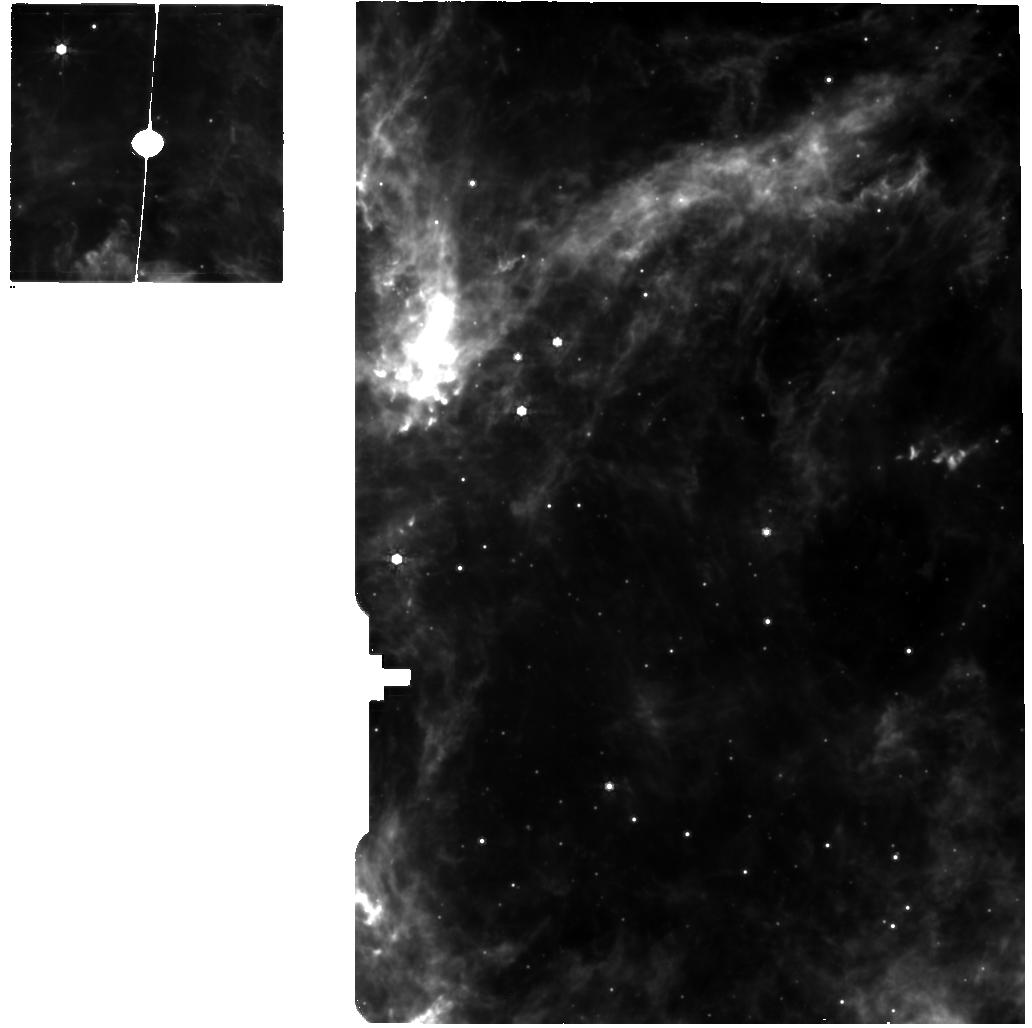
Target: SN-1987A. Instrument: MIRI. Filter: F770W. Exposure: 53 min. Observation ID: jw02763-o002_t001_miri_f770w

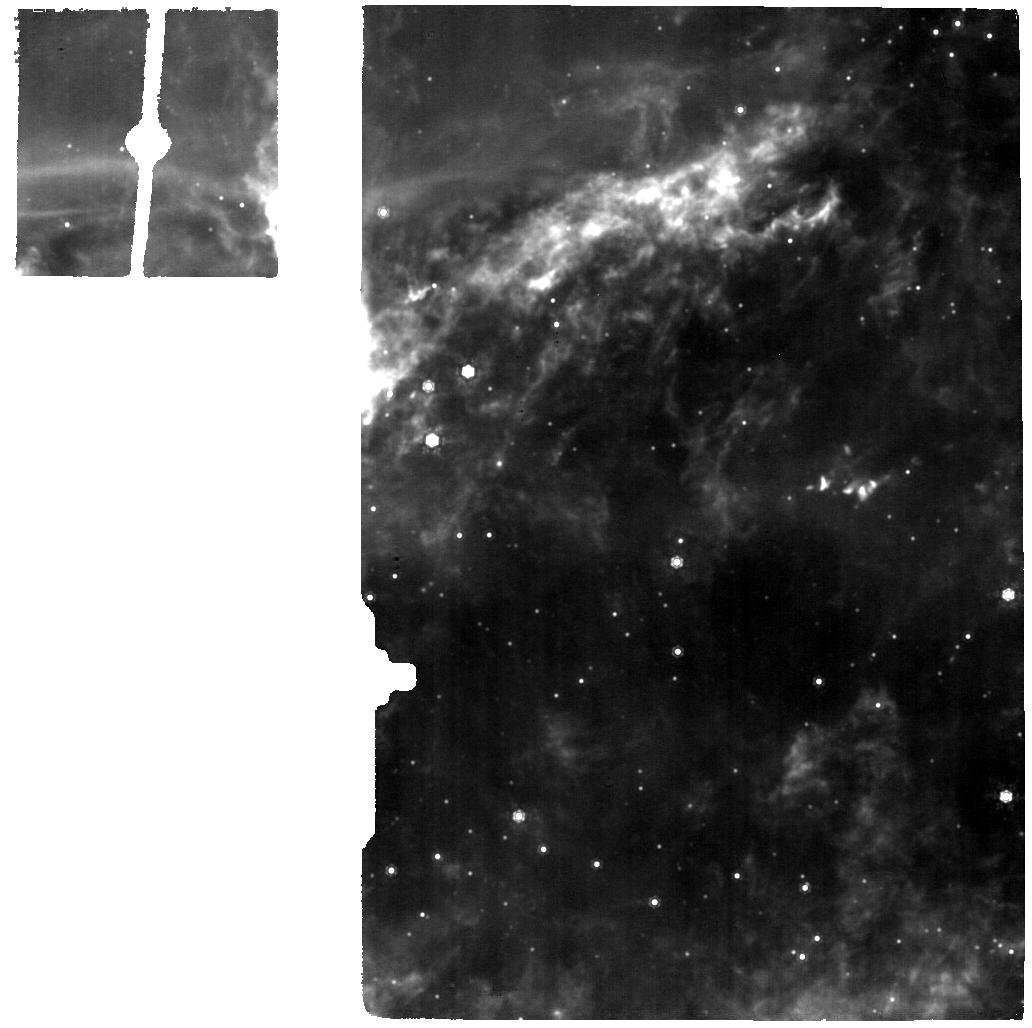
Target: SN1987A-BKG-SE. Instrument: MIRI. Filter: F1000W. Exposure: 17 min. Observation ID: jw02763-o003_t002_miri_f1000w

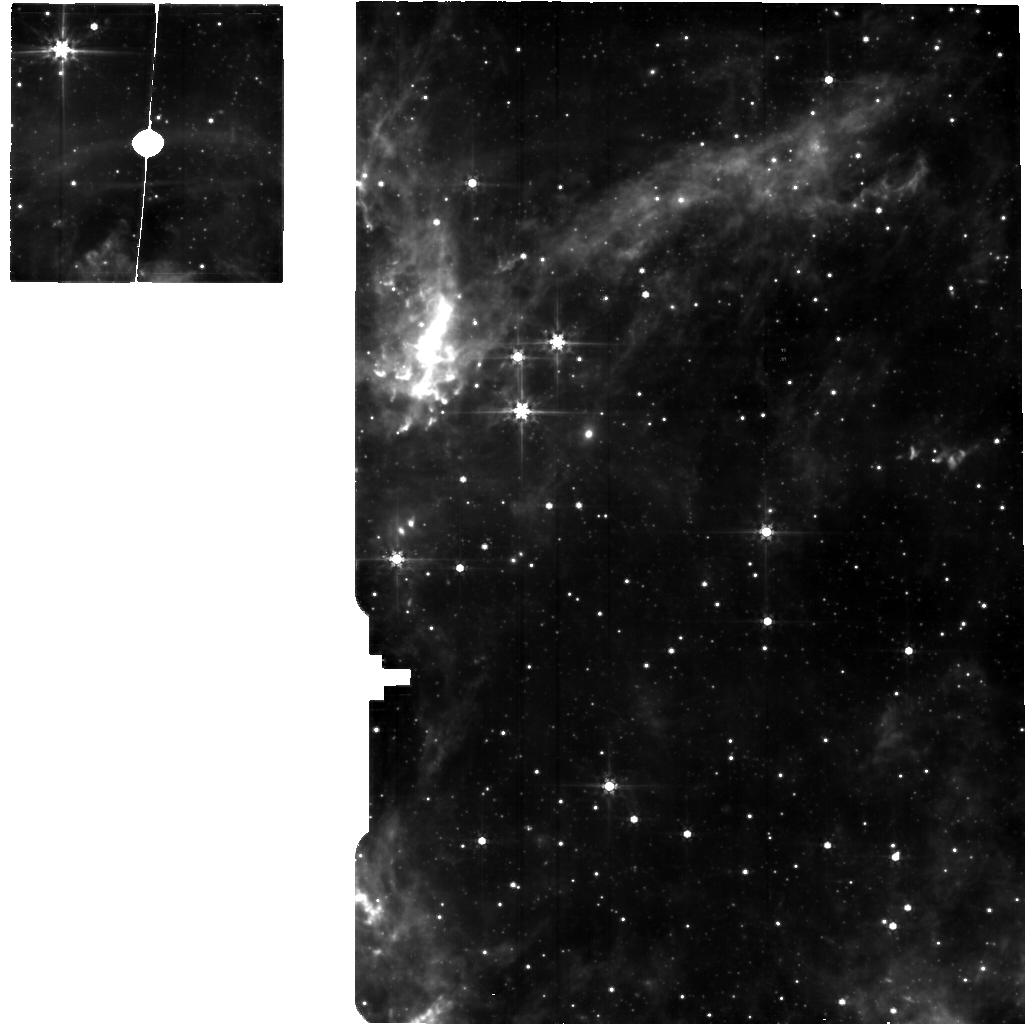
Target: SN-1987A. Instrument: MIRI. Filter: F560W. Exposure: 53 min. Observation ID: jw02763-o002_t001_miri_f560w

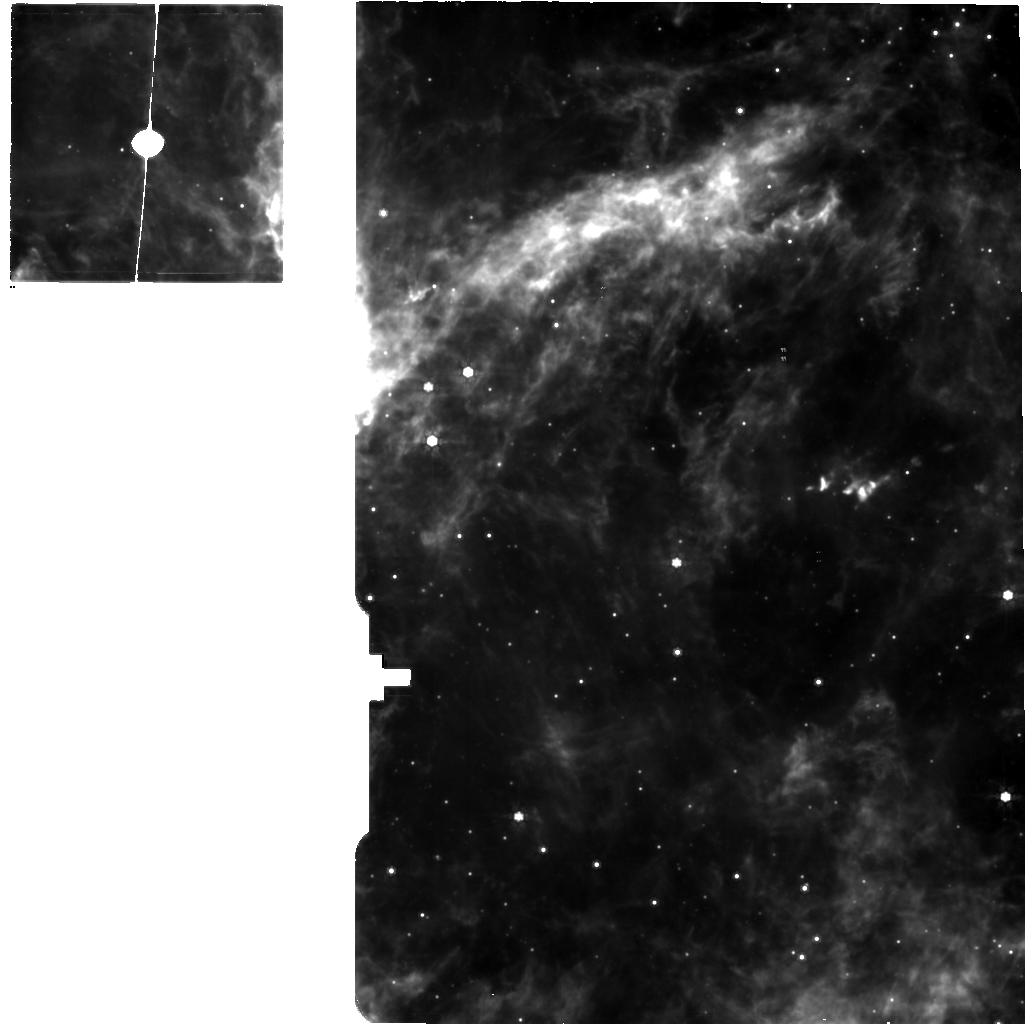
Target: SN1987A-BKG-SE. Instrument: MIRI. Filter: F770W. Exposure: 17 min. Observation ID: jw02763-o003_t002_miri_f770w

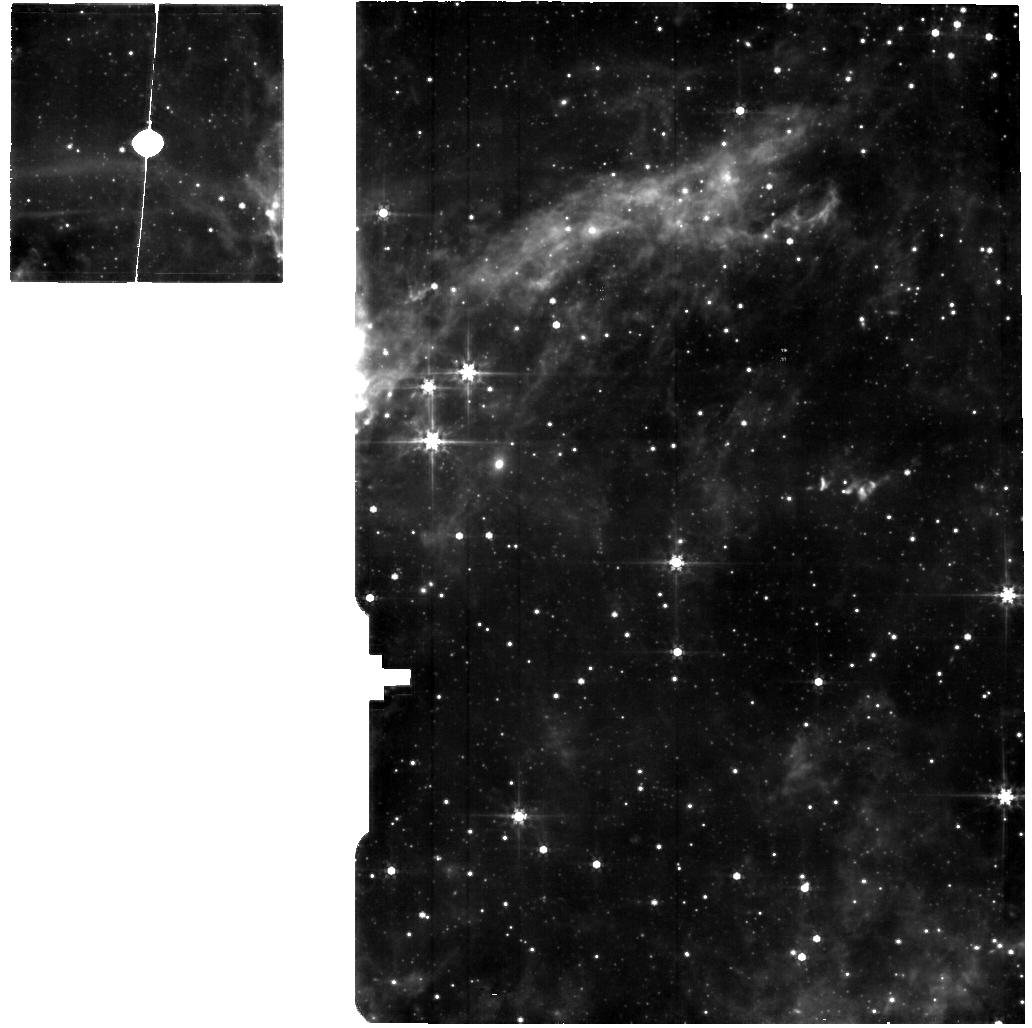
Target: SN1987A-BKG-SE. Instrument: MIRI. Filter: F560W. Exposure: 17 min. Observation ID: jw02763-o003_t002_miri_f560w

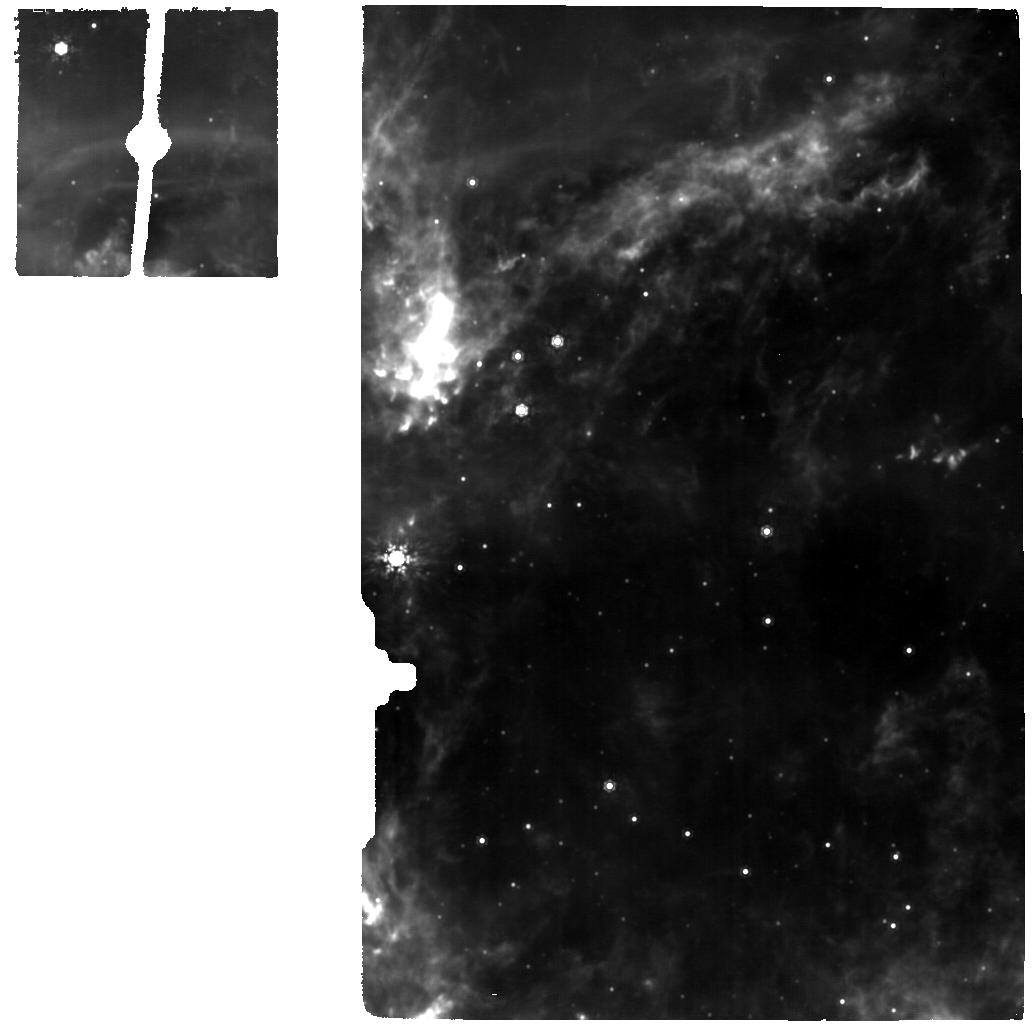
Target: SN-1987A. Instrument: MIRI. Filter: F1000W. Exposure: 53 min. Observation ID: jw02763-o002_t001_miri_f1000w

SN 1987A: The Formation and Evolution of Dust in a Supernova Explosion (PI: Meixner, Margaret)

From Supernova to Supernova Remnant, SN 1987A has given us a unique opportunity to study the mechanics of a supernova explosion and now to witness the birth of a supernova remnant. We want to understand how massive stars age and explode, how their ejecta form dust and molecules and how the blast wave from their violent explosion affects their surroundings. The central stellar ejecta of SN 1987A are surrounded by a ring of progenitor gas and dust that has been shocked by the blast wave of the explosion, which is now leaving it and moving farther into the Interstellar Medium (ISM), which can thus be explored for the first time at high spatial and spectral resolution. Further, the ejecta are now hit by the reverse shock whose effects and evolution with time will be observed with MRS IFU spectroscopy. The inner ejecta of SN 1987A and its Equatorial Ring are known to be strongly evolving over timescales of a year, resulting in significant changes in both its flux and morphology. To monitor the rapid evolution of the ring – ejecta collision, and follow the expansion of the reverse shock into the surrounding CSM we duplicate the MRS observational setup of the JWST Cycle 1 program #1232. In summary the Cycle 2 MRS IFU spectroscopy will measure key shocked line diagnostics that will constrain the shock physics as well as the elemental abundances in both the ring and the stellar ejecta, will provide key information about potential neutron star formation.